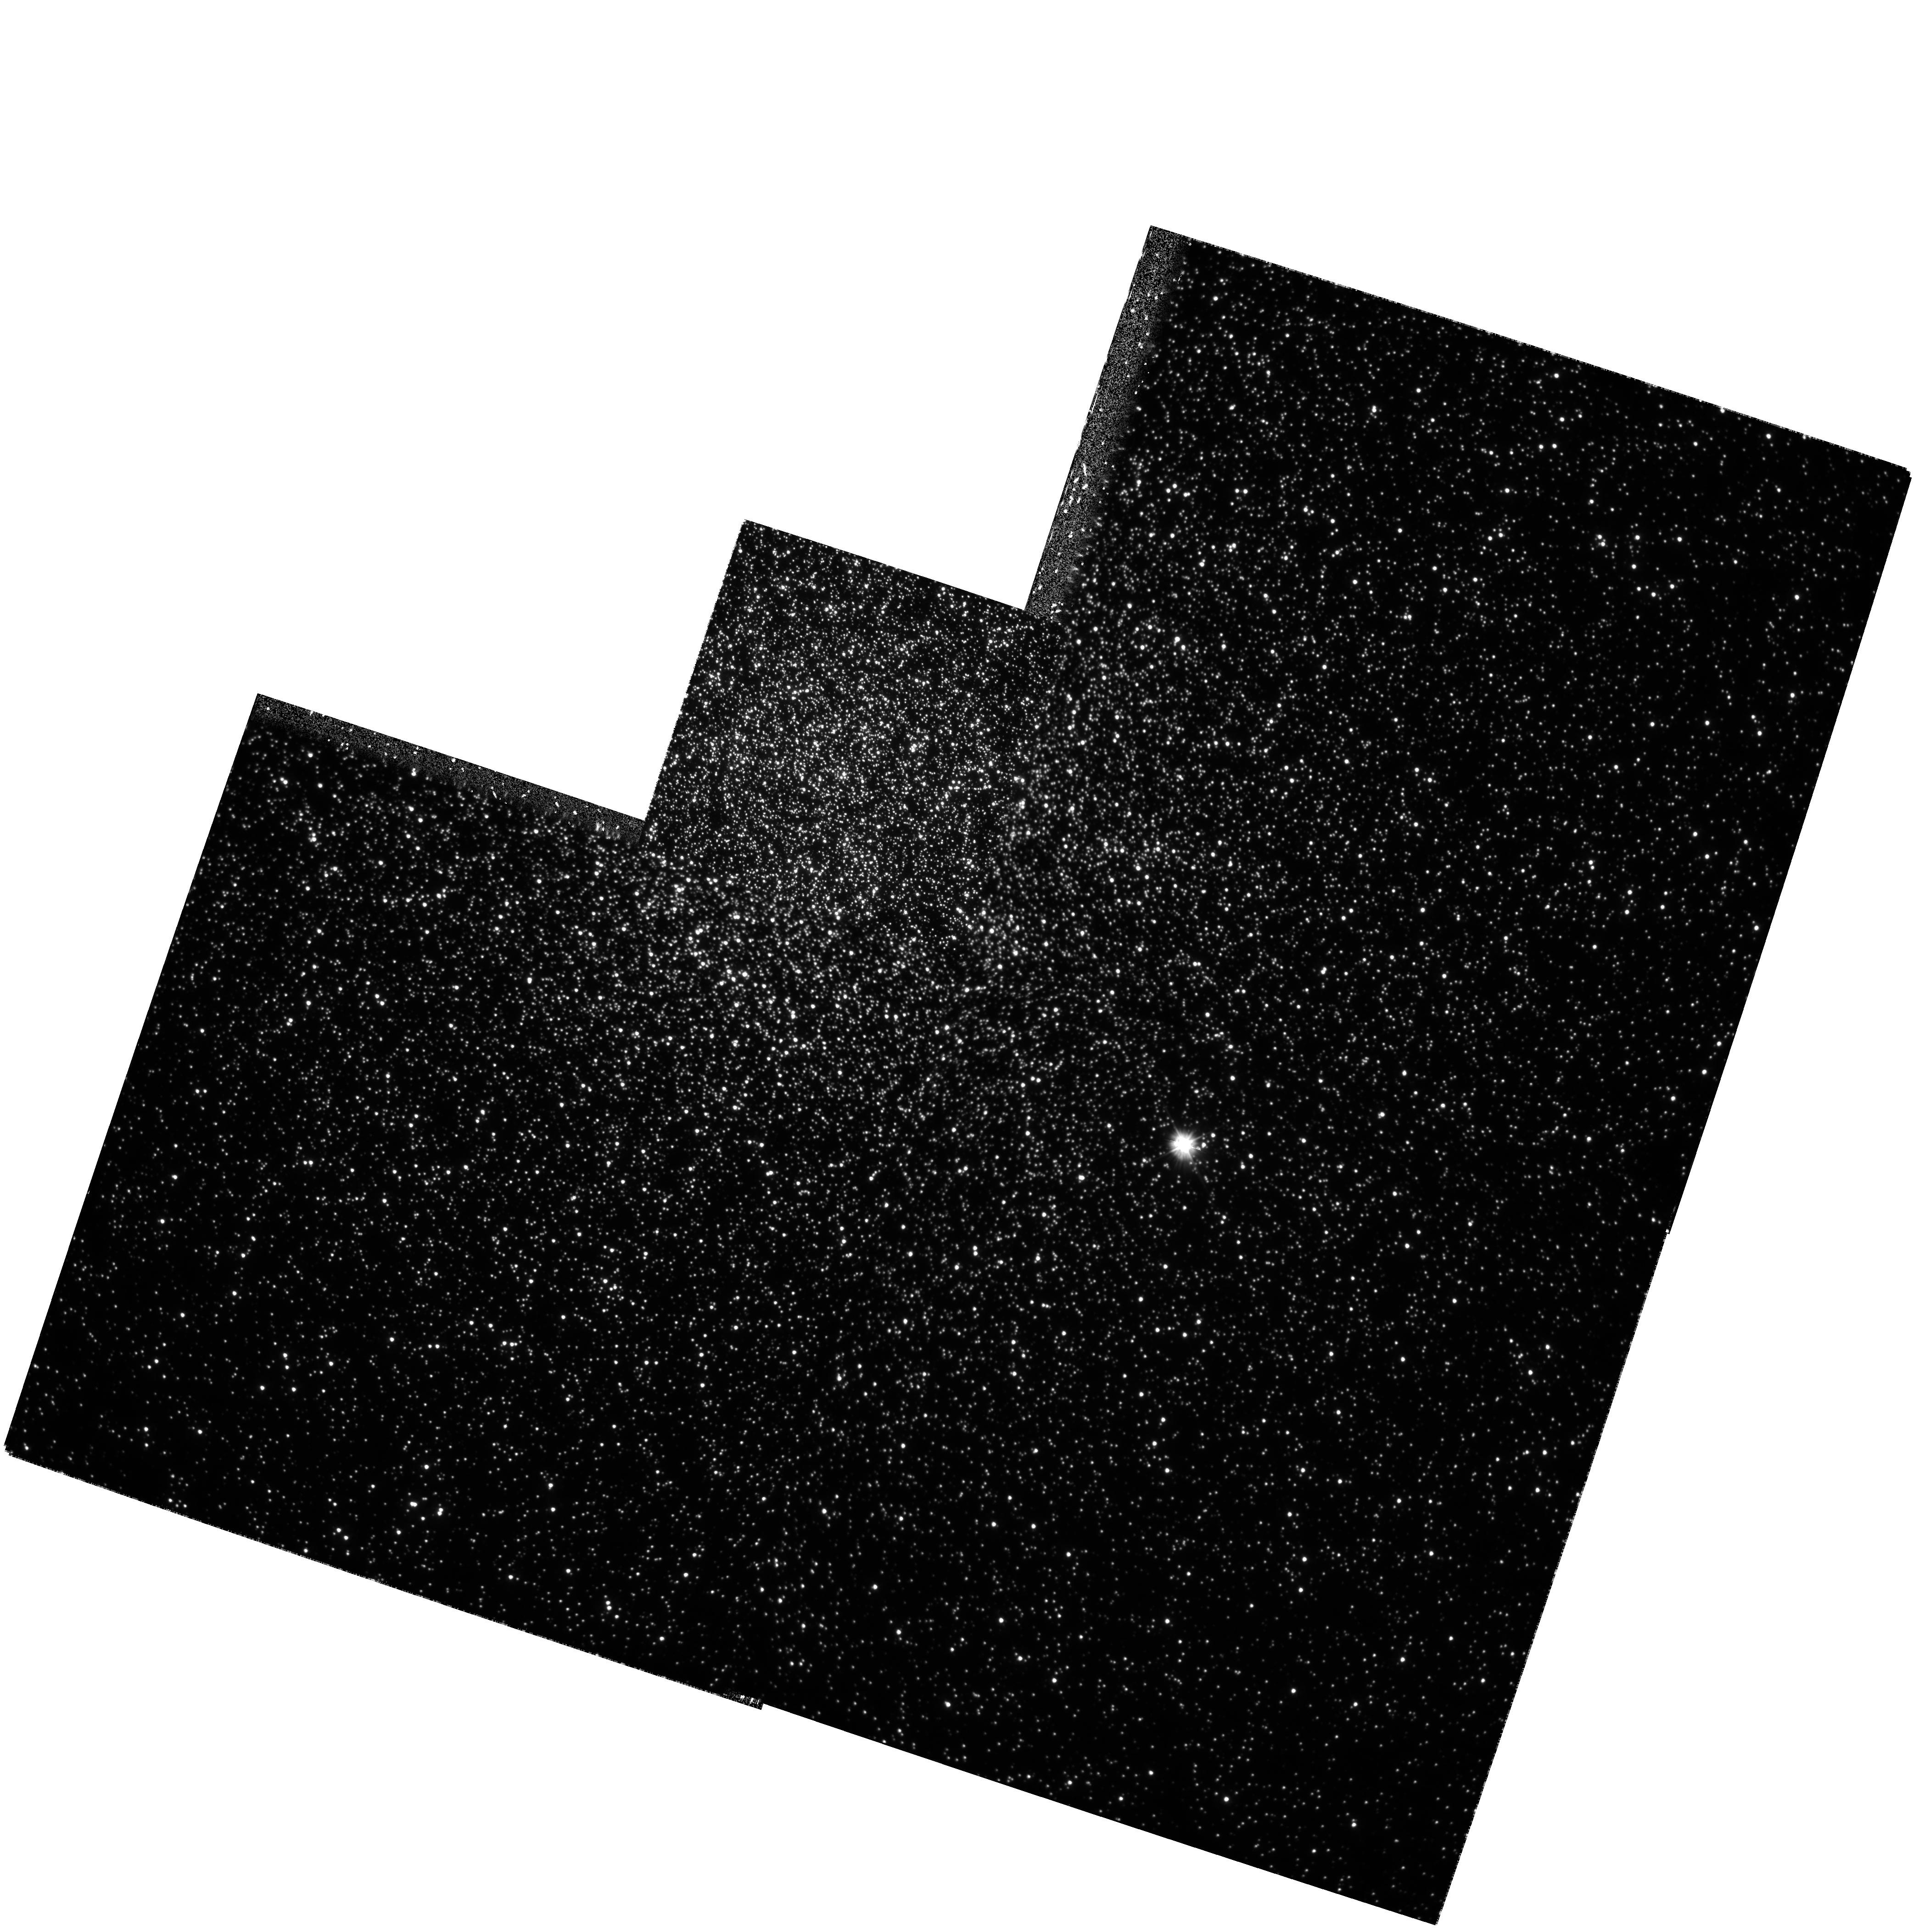
Target: NGC104
Instrument: WFPC2/PC
Filter: F300W
Exposure: 1.9 h
Observation ID: hst_6467_01_wfpc2_pc_f300w_u4f401

Precise Astrometry in the Core of the Globular Cluster 47 Tuc: A Complete Census of High-Velocity Stars (PI: Meylan, Georges)

Binary stars play an essential role during the late phases of the dynamical evolution of a globular cluster. They transfer energy to passing stars, and so can strongly influence the cluster evolution. Hard binaries are known to exist in cluster cores, e.g., in the form of millisecond pulsars. The presence of hard binaries may also be revealed by searching for the by- products of close encounters: high-velocity stars. Two such stars were serendipitously discovered in the core of 47 Tuc by Meylan et al. (1991), and similar stars have since been detected by Pryor et al. (1994). This represents the limit of the radial velocity data from the ground. If more progress is to be made in the search for high-velocity stars in 47 Tuc, it must be made by obtaining proper motions, a task for which only HST is suitable. We propose to continue (Cycle 5 observations are scheduled for the fall of 1995) to use WFPC2 to obtain deep U (F300W) images of the core of 47 Tuc at three different epochs over two years. This will allow us to measure differential proper motions to a 1-Sigma limit of 0.23 mas/yr -- this corresponds to a 5-Sigma detection of all stars with velocities greater than 22 km/s. The choice of F300W will allow stars to be measured over the whole color-magnitude diagram, from the red-giant branch to well down the main sequence. Such a complete census will provide unique constraints on relaxation processes, collision and ejection rates, and velocity distribution, as a function of the stellar mass.